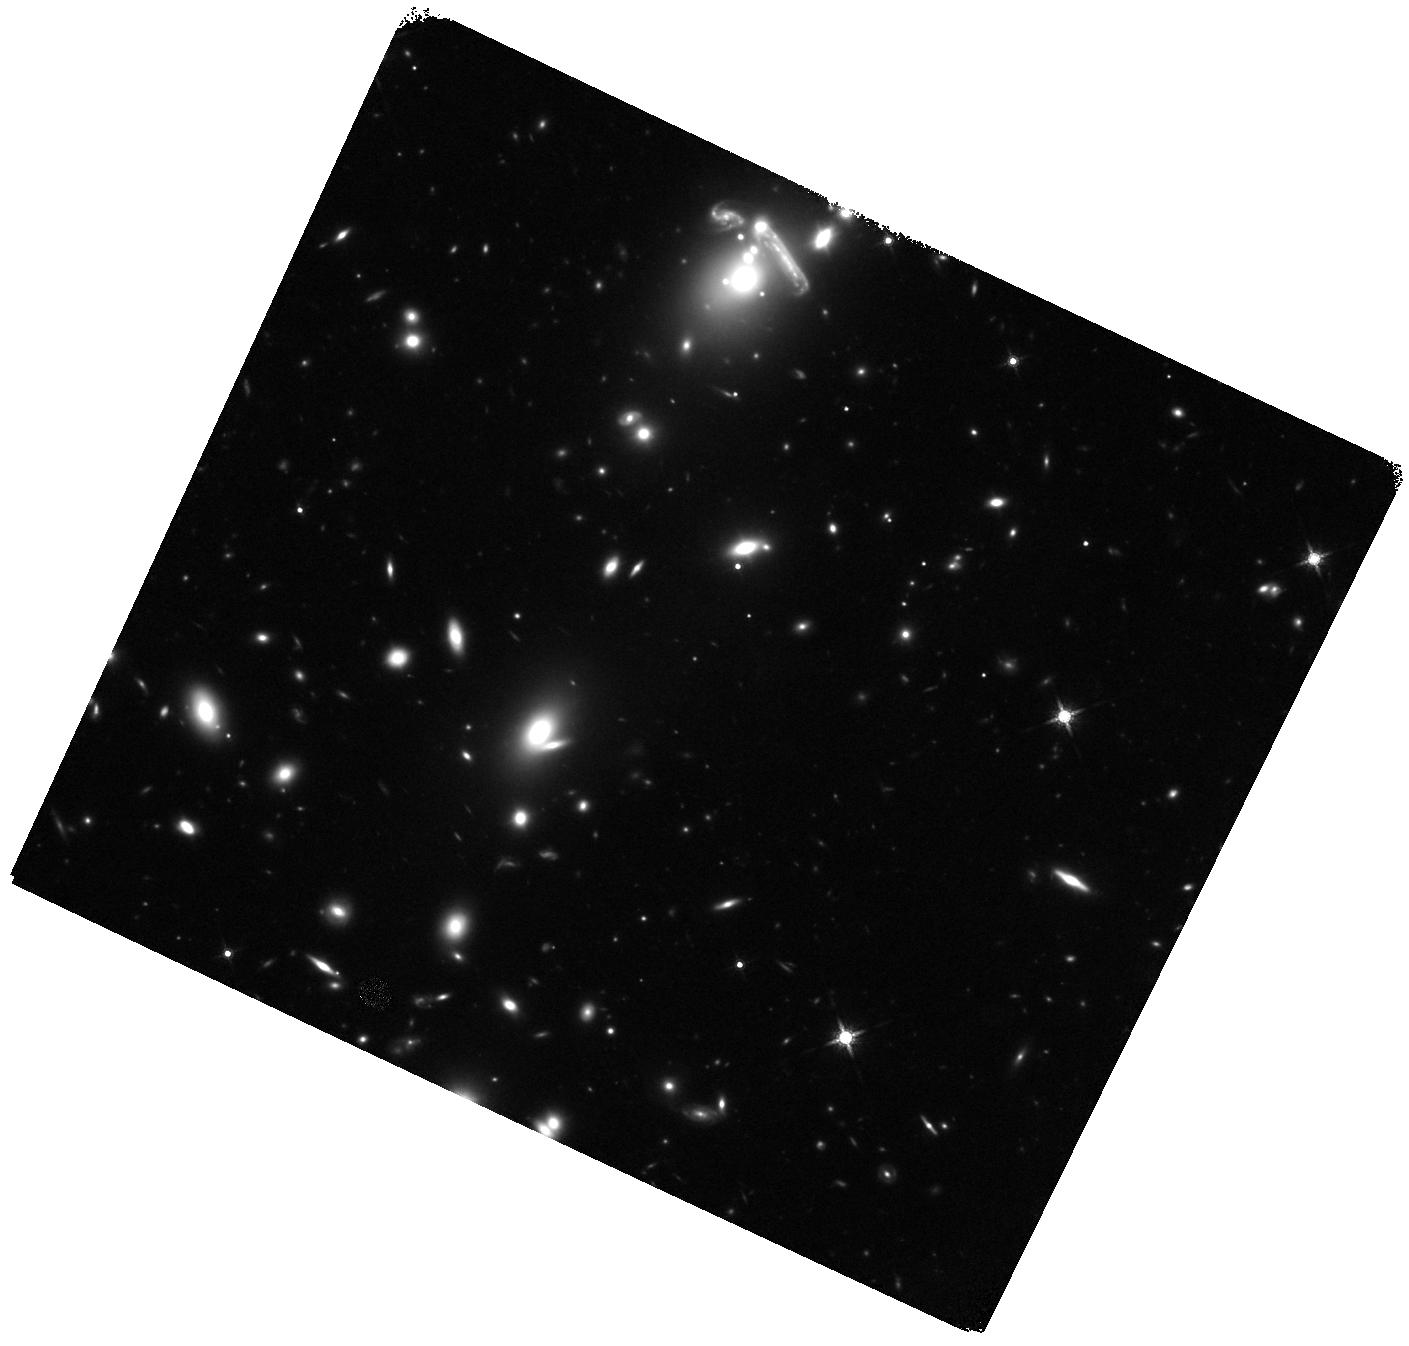
Target: A0521
Instrument: WFC3/IR
Filter: F160W
Exposure: 44 min
Observation ID: hst_15435_02_wfc3_ir_f160w_idr802

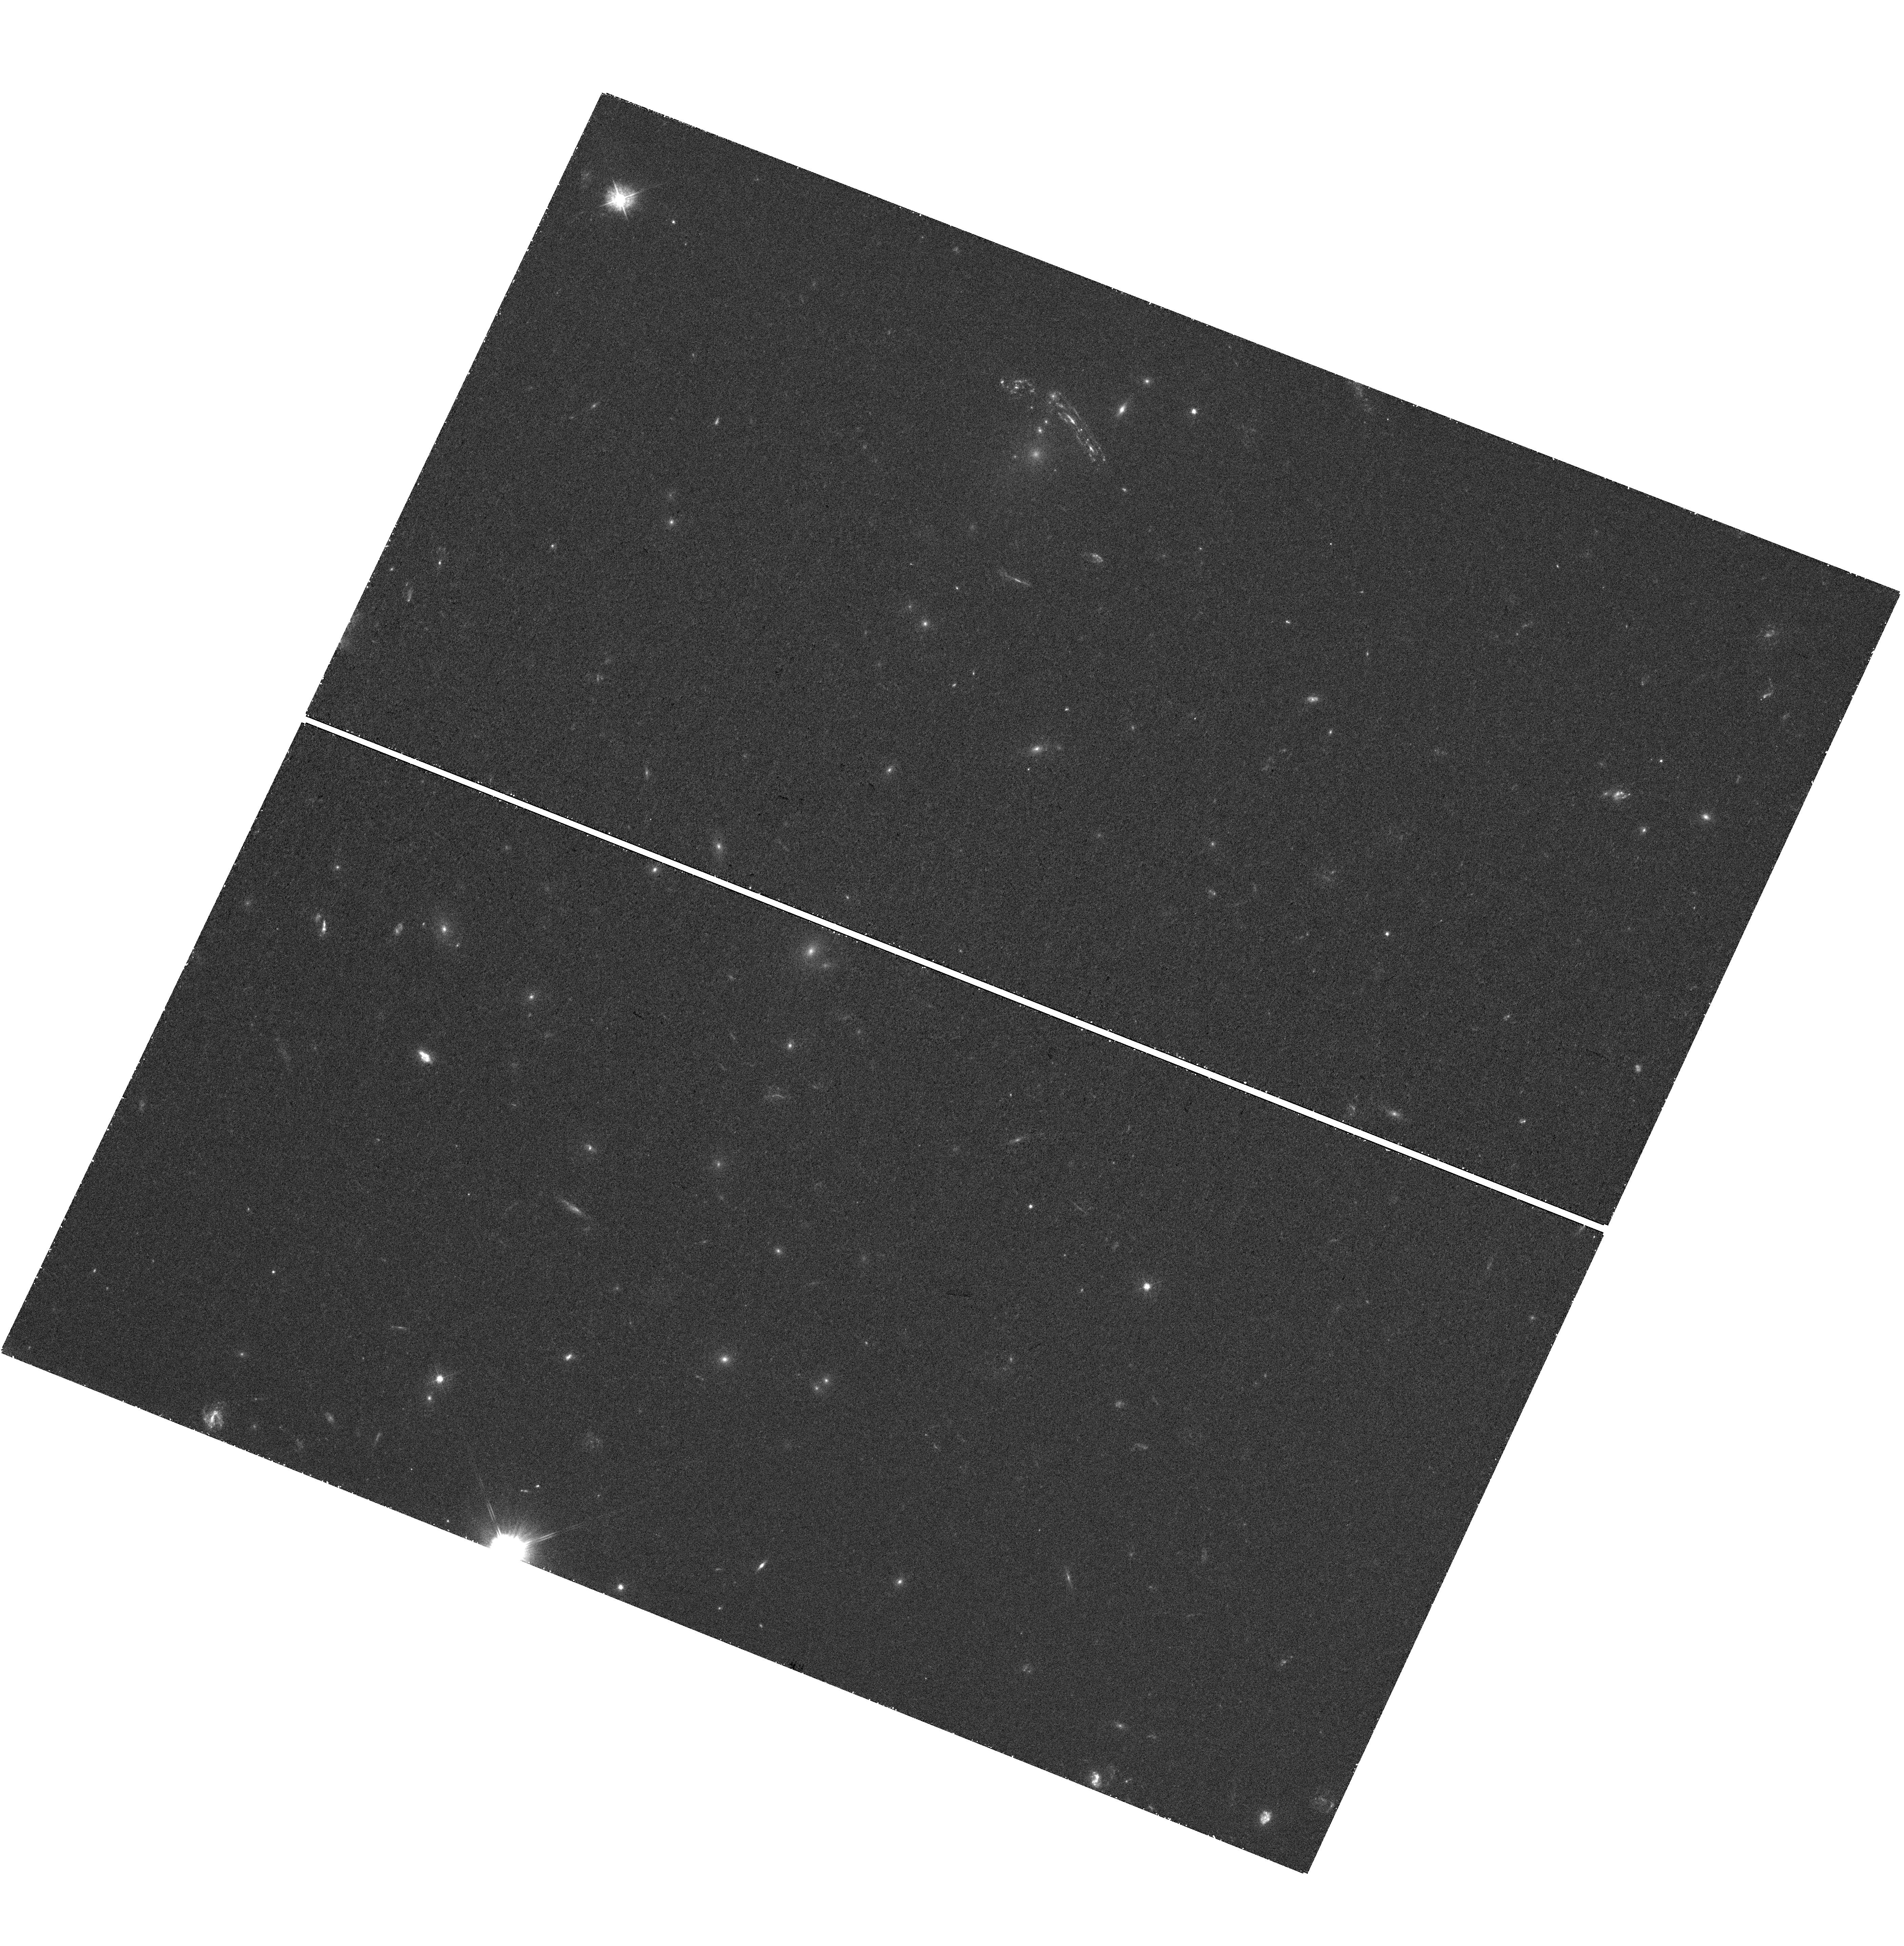
Target: A0521
Instrument: WFC3/UVIS
Filter: F390W
Exposure: 41 min
Observation ID: hst_15435_05_wfc3_uvis_f390w_idr805

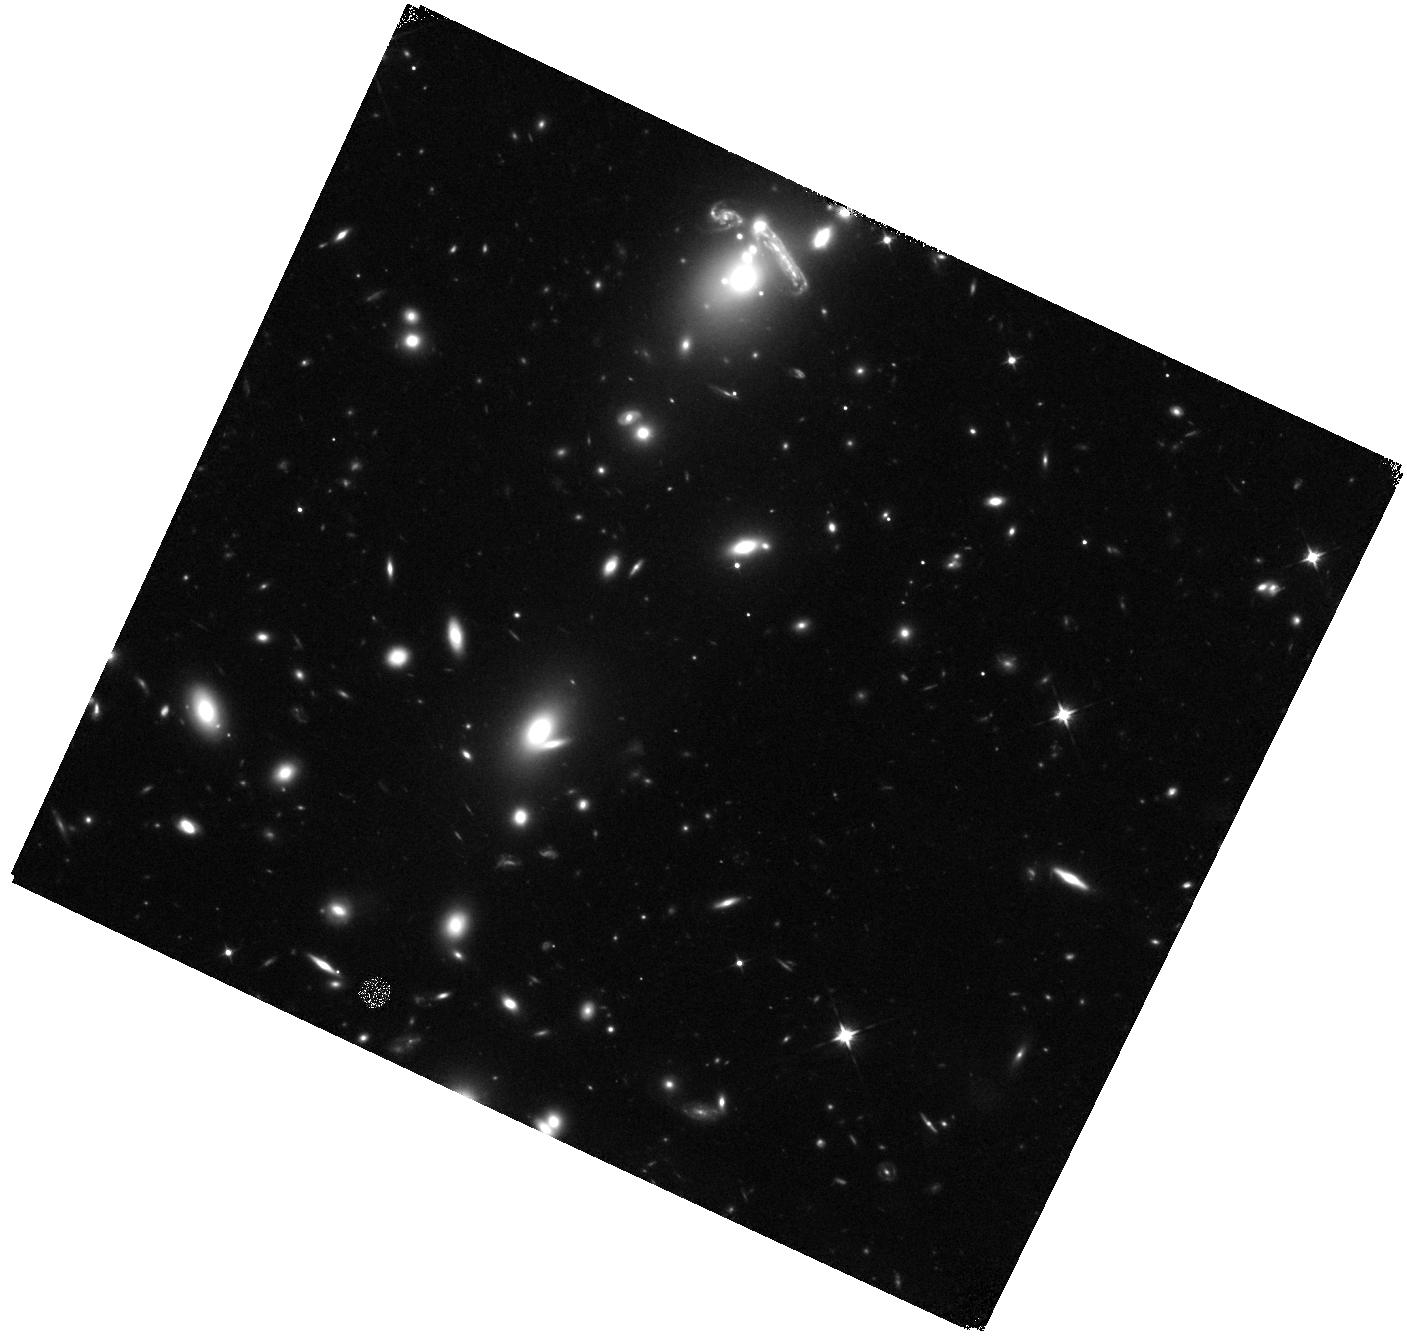
Target: A0521
Instrument: WFC3/IR
Filter: F105W
Exposure: 44 min
Observation ID: hst_15435_04_wfc3_ir_f105w_idr804

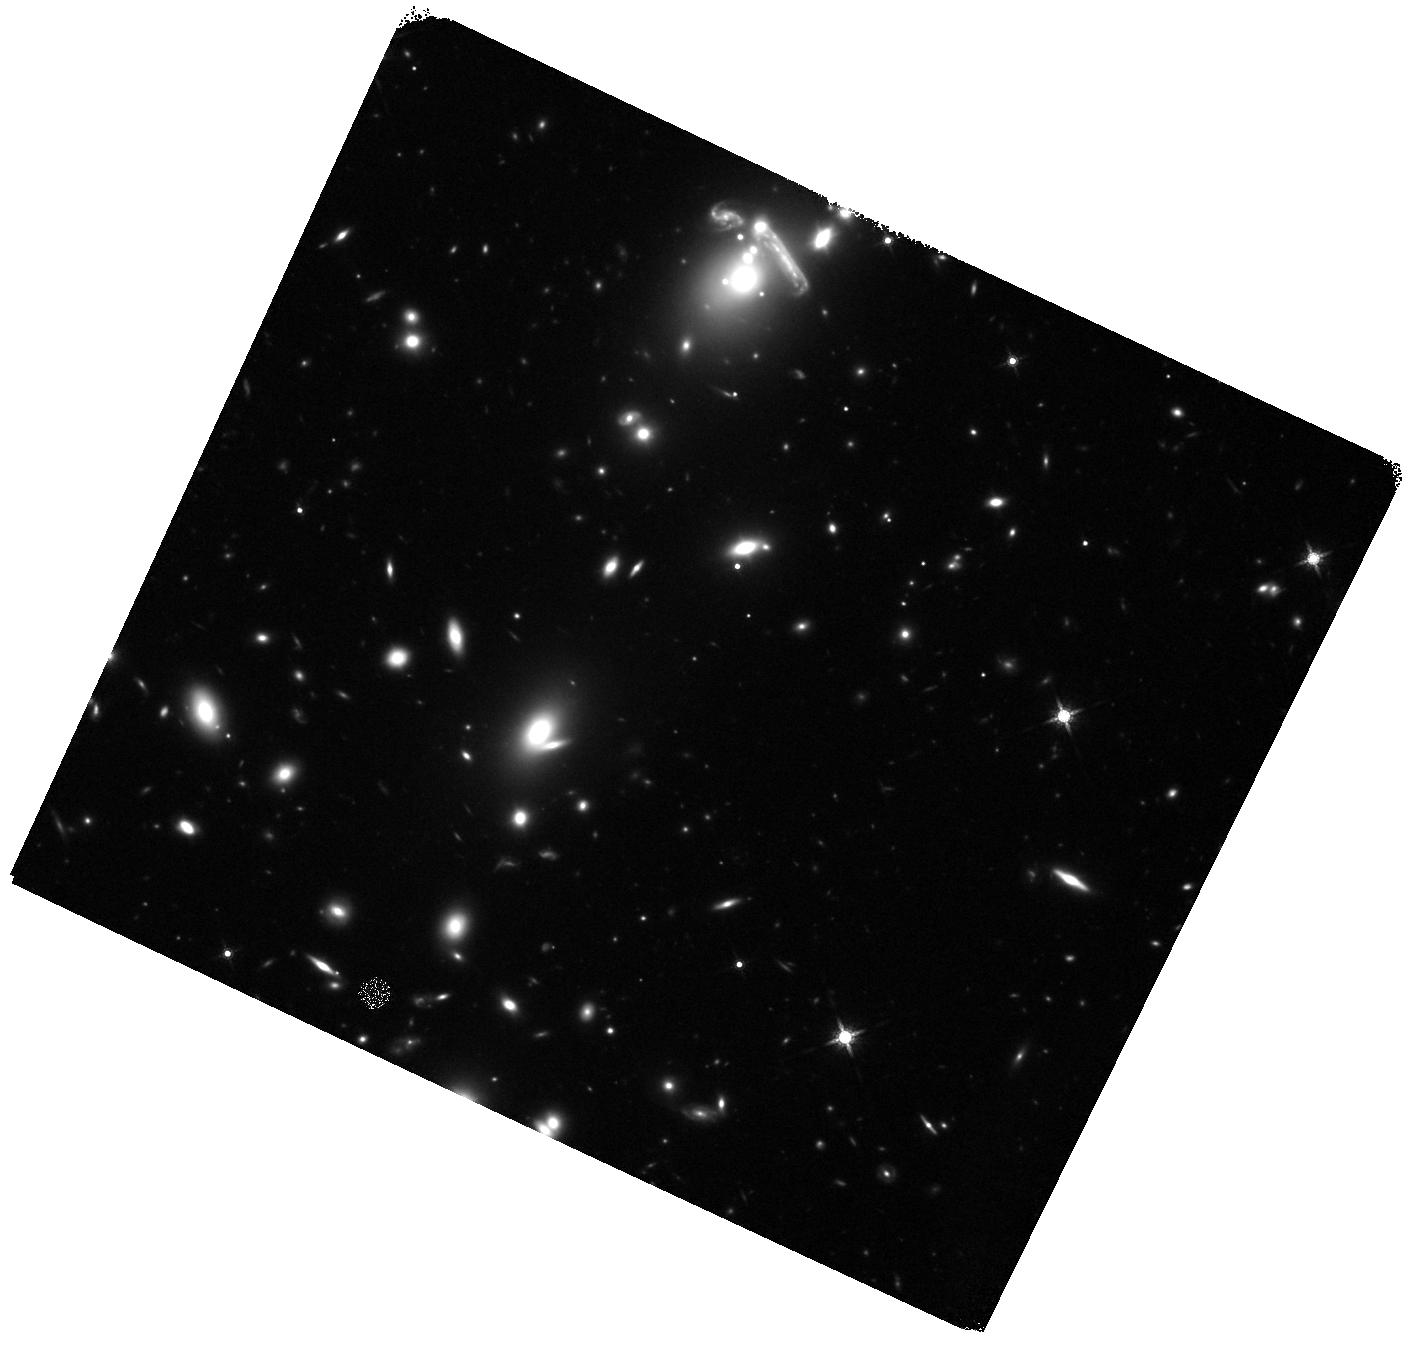
Target: A0521
Instrument: WFC3/IR
Filter: F160W
Exposure: 44 min
Observation ID: hst_15435_03_wfc3_ir_f160w_idr803

The sub-kiloparsec comparison of stellar clumps and molecular gas within the spiral arms of a high-redshift galaxy (PI: Chisholm, John)

Unlike local spiral galaxies, high-redshift galaxies typically have extremely clumpy morphologies. Recent simulations suggest that this clumpy morphology arises because extreme inflows of cool gas create gravitational instabilities that fragment the gaseous disk. High sensitivity and spatial resolution observations comparing individual stellar and gaseous clumps are required to provide the irrefutable evidence that fragmentation actually leads to the observed clumpy morphologies. Here we propose HST/WFC3 mid-cycle observations in three bands (F390W, F105W, F160W) of a highly magnified and spatially stretched galaxy at z = 1, where we can study gas and stars at 100 pc resolutions. These observations require a total of 4 orbits. We need mid-cycle observations because we received exceptional ALMA CO(4-3) emission maps in April 2017. Amazingly, these ALMA observations show CO(4-3) emission along the spiral arms of the galaxy. This is the first time that molecular gas has been observed along spiral arms at high redshifts. With the new HST/WFC3 observations we will identify individual stellar clumps, and model their spectral energy distributions to determine their stellar masses, extinction corrected star formation rates, densities and ages. For the first time at z = 1, we will use these observations to establish the evolutionary sequence of stellar clumps, to test the redshift evolution of the Kennicutt-Schmidt law at sub-kpc scales, and to constrain the lifetimes of molecular clouds. This will be the first sub-kpc comparison of individual molecular and stellar clumps within the spiral arms of a high-redshift galaxy.